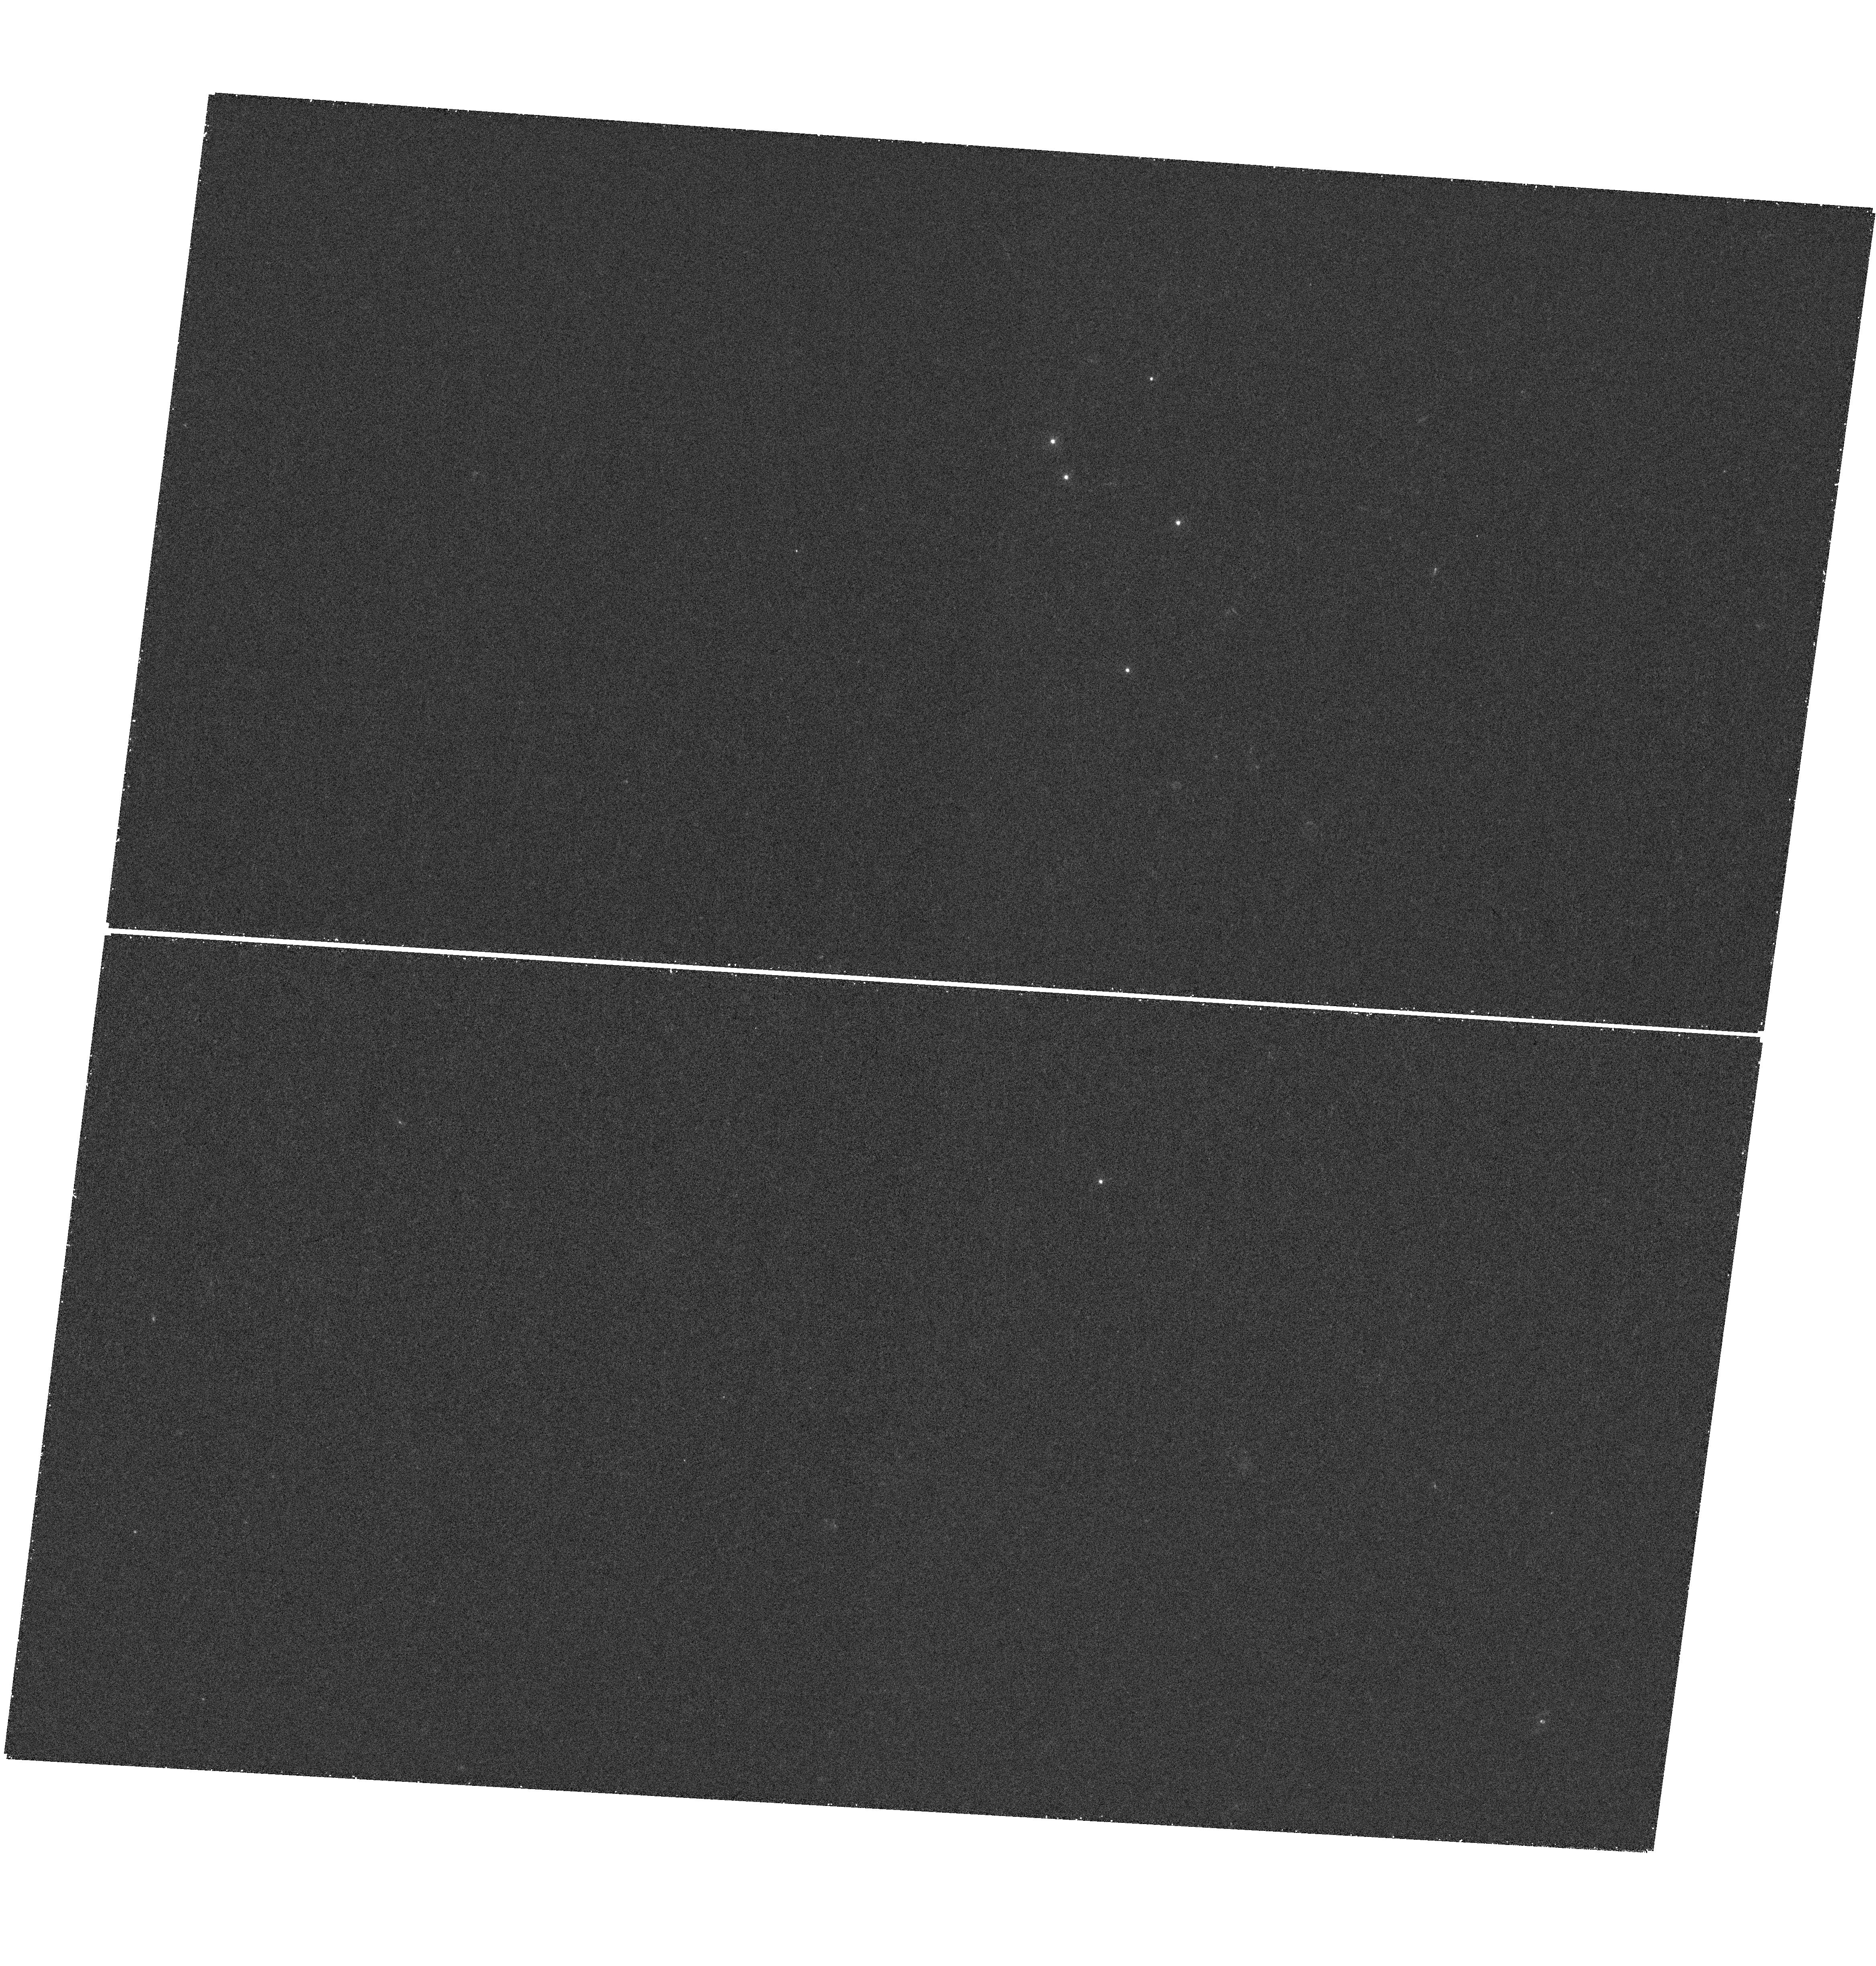
Target: SDSS1004+4112
Instrument: WFC3/UVIS
Filter: F275W
Exposure: 38 min
Observation ID: hst_13113_03_wfc3_uvis_f275w_ic3u03

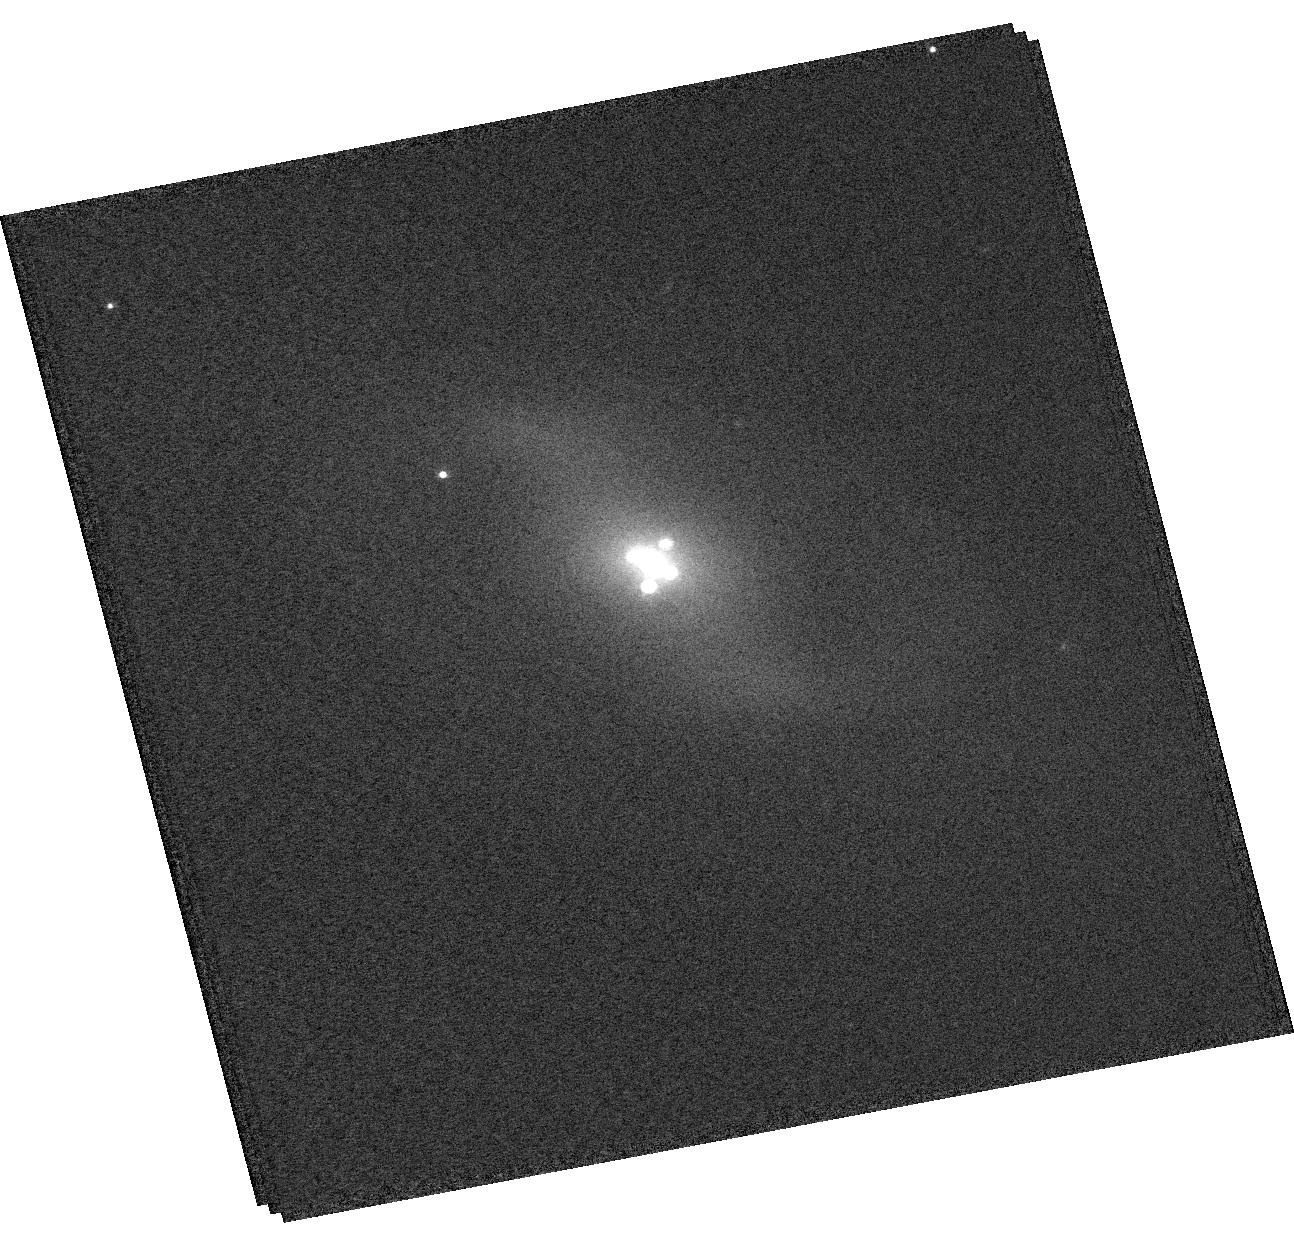
Target: Q2237+0305
Instrument: WFC3/UVIS
Filter: F625W
Exposure: 3 min
Observation ID: hst_13113_12_wfc3_uvis_f625w_ic3u12

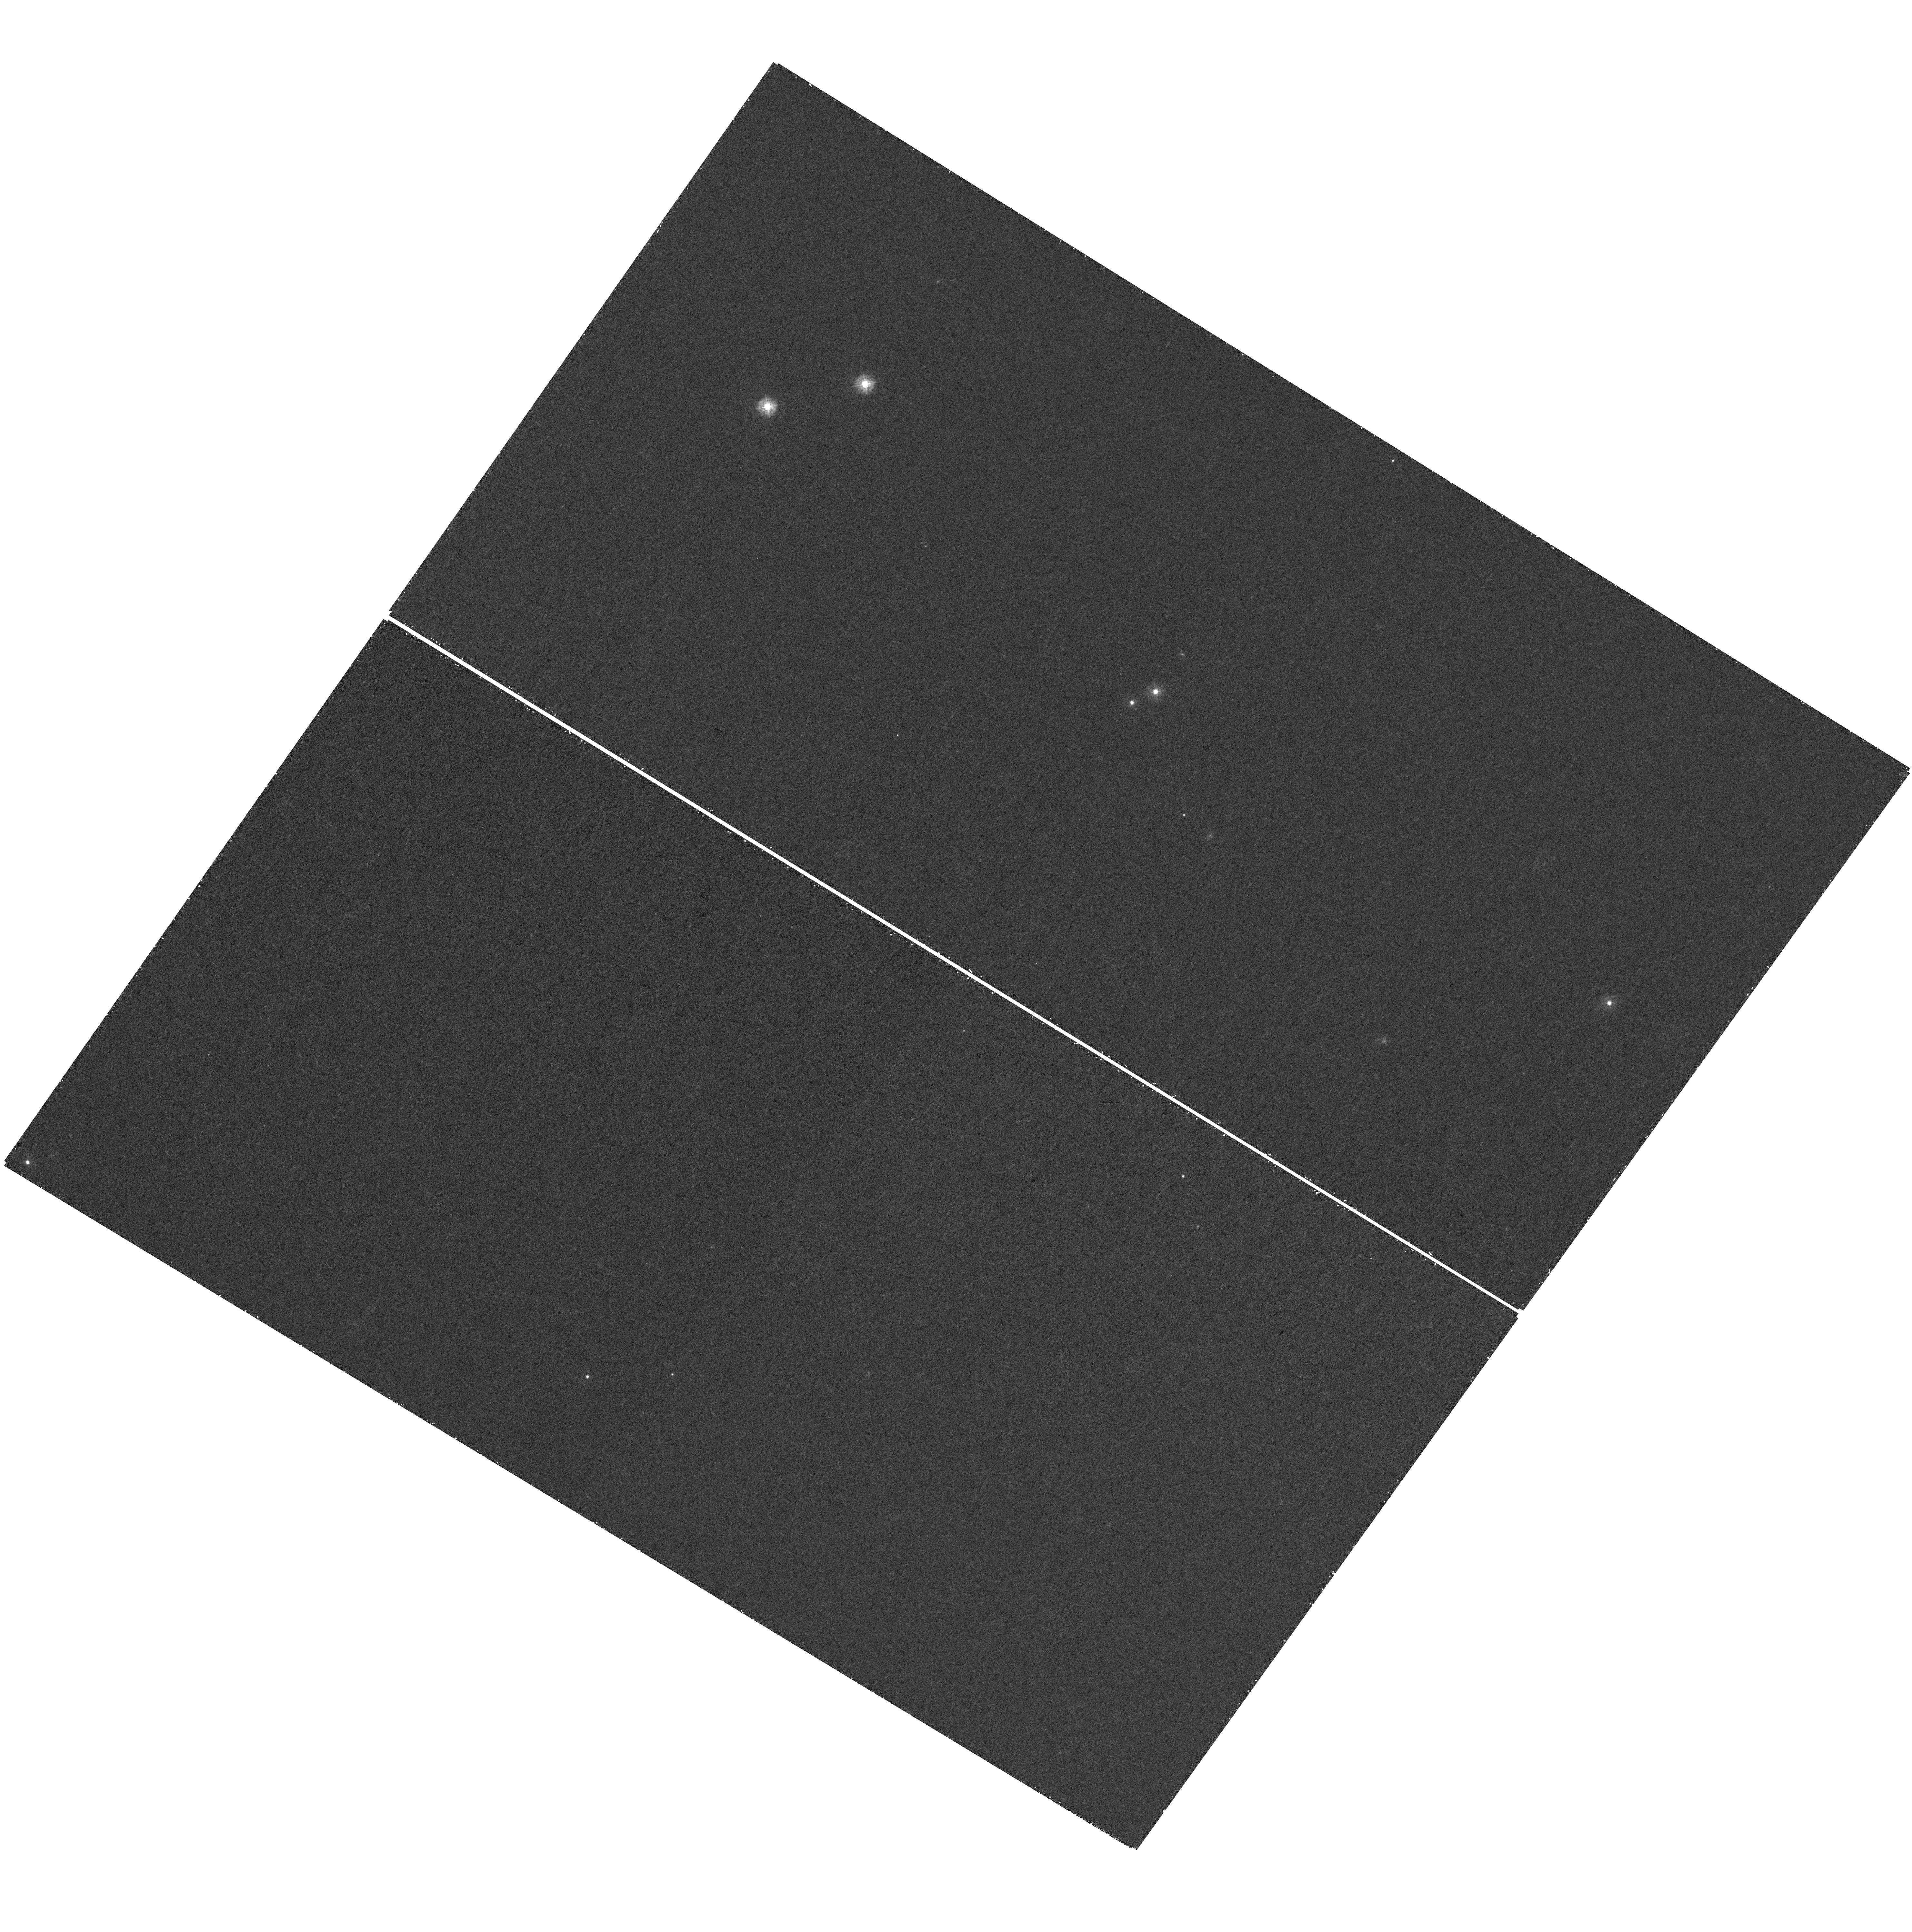
Target: HE1104-1805
Instrument: WFC3/UVIS
Filter: F275W
Exposure: 38 min
Observation ID: hst_13113_06_wfc3_uvis_f275w_ic3u06

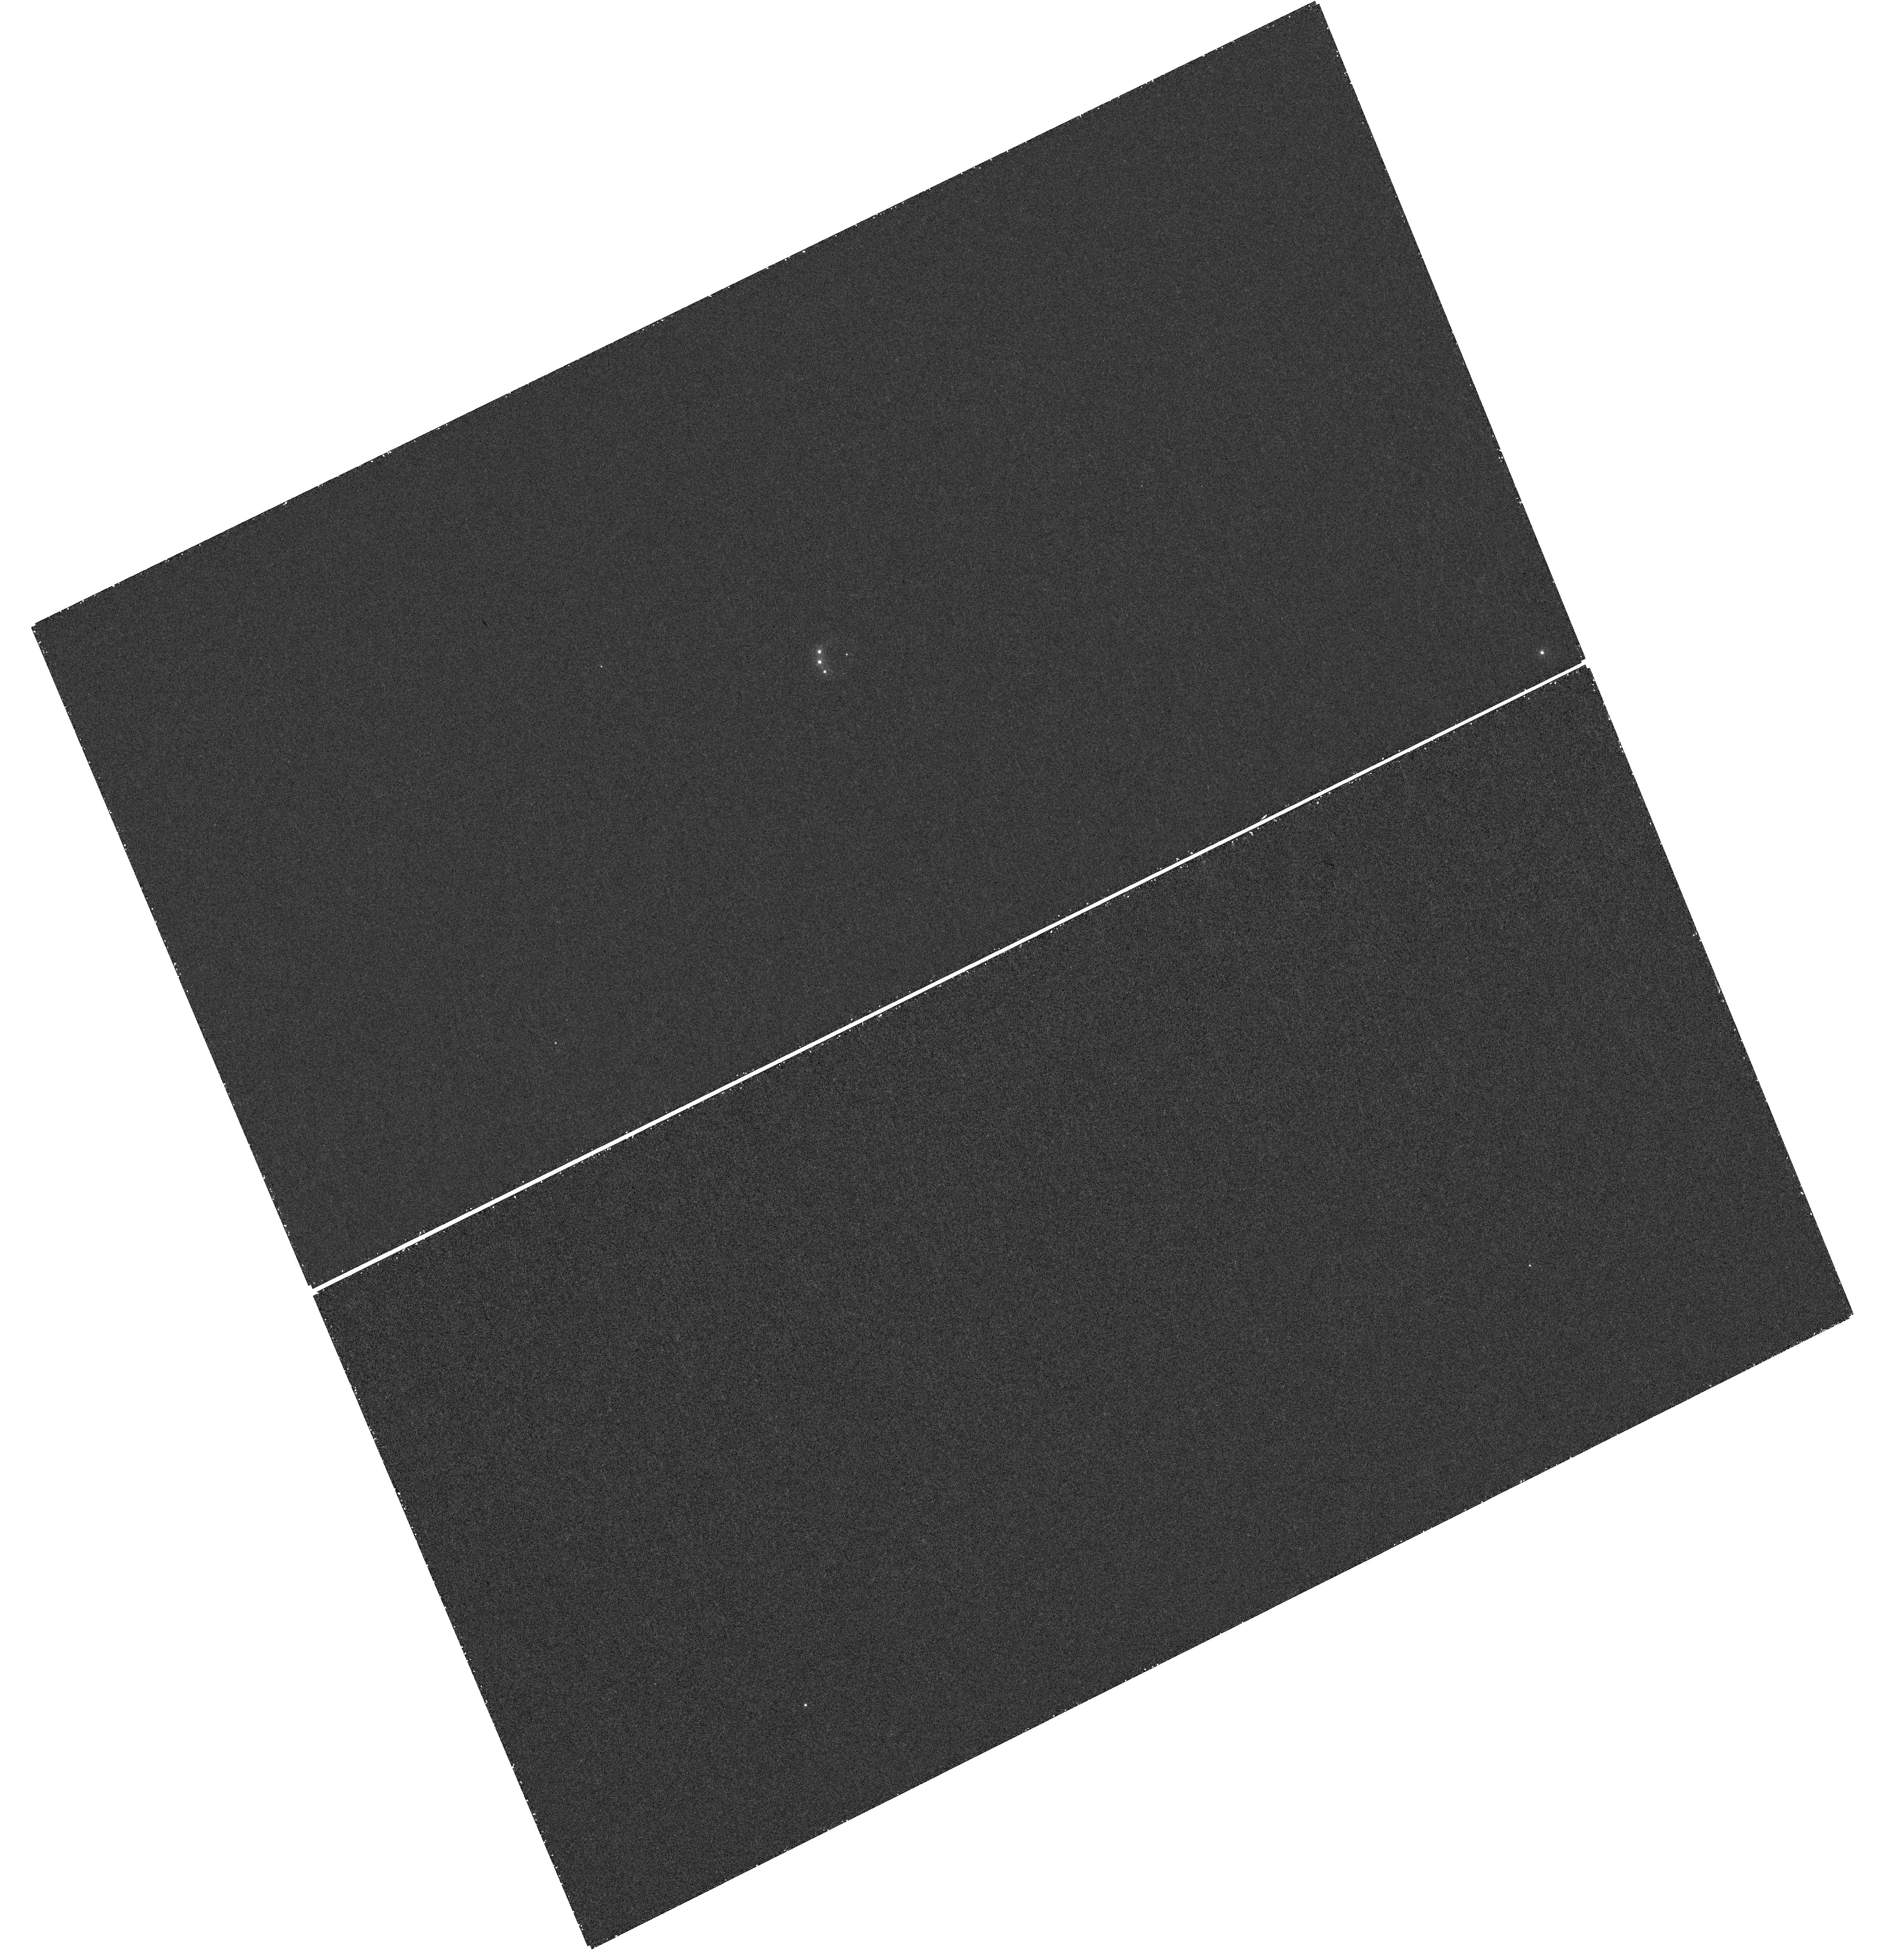
Target: RXJ1131-1231
Instrument: WFC3/UVIS
Filter: F218W
Exposure: 38 min
Observation ID: hst_13113_09_wfc3_uvis_f218w_ic3u09

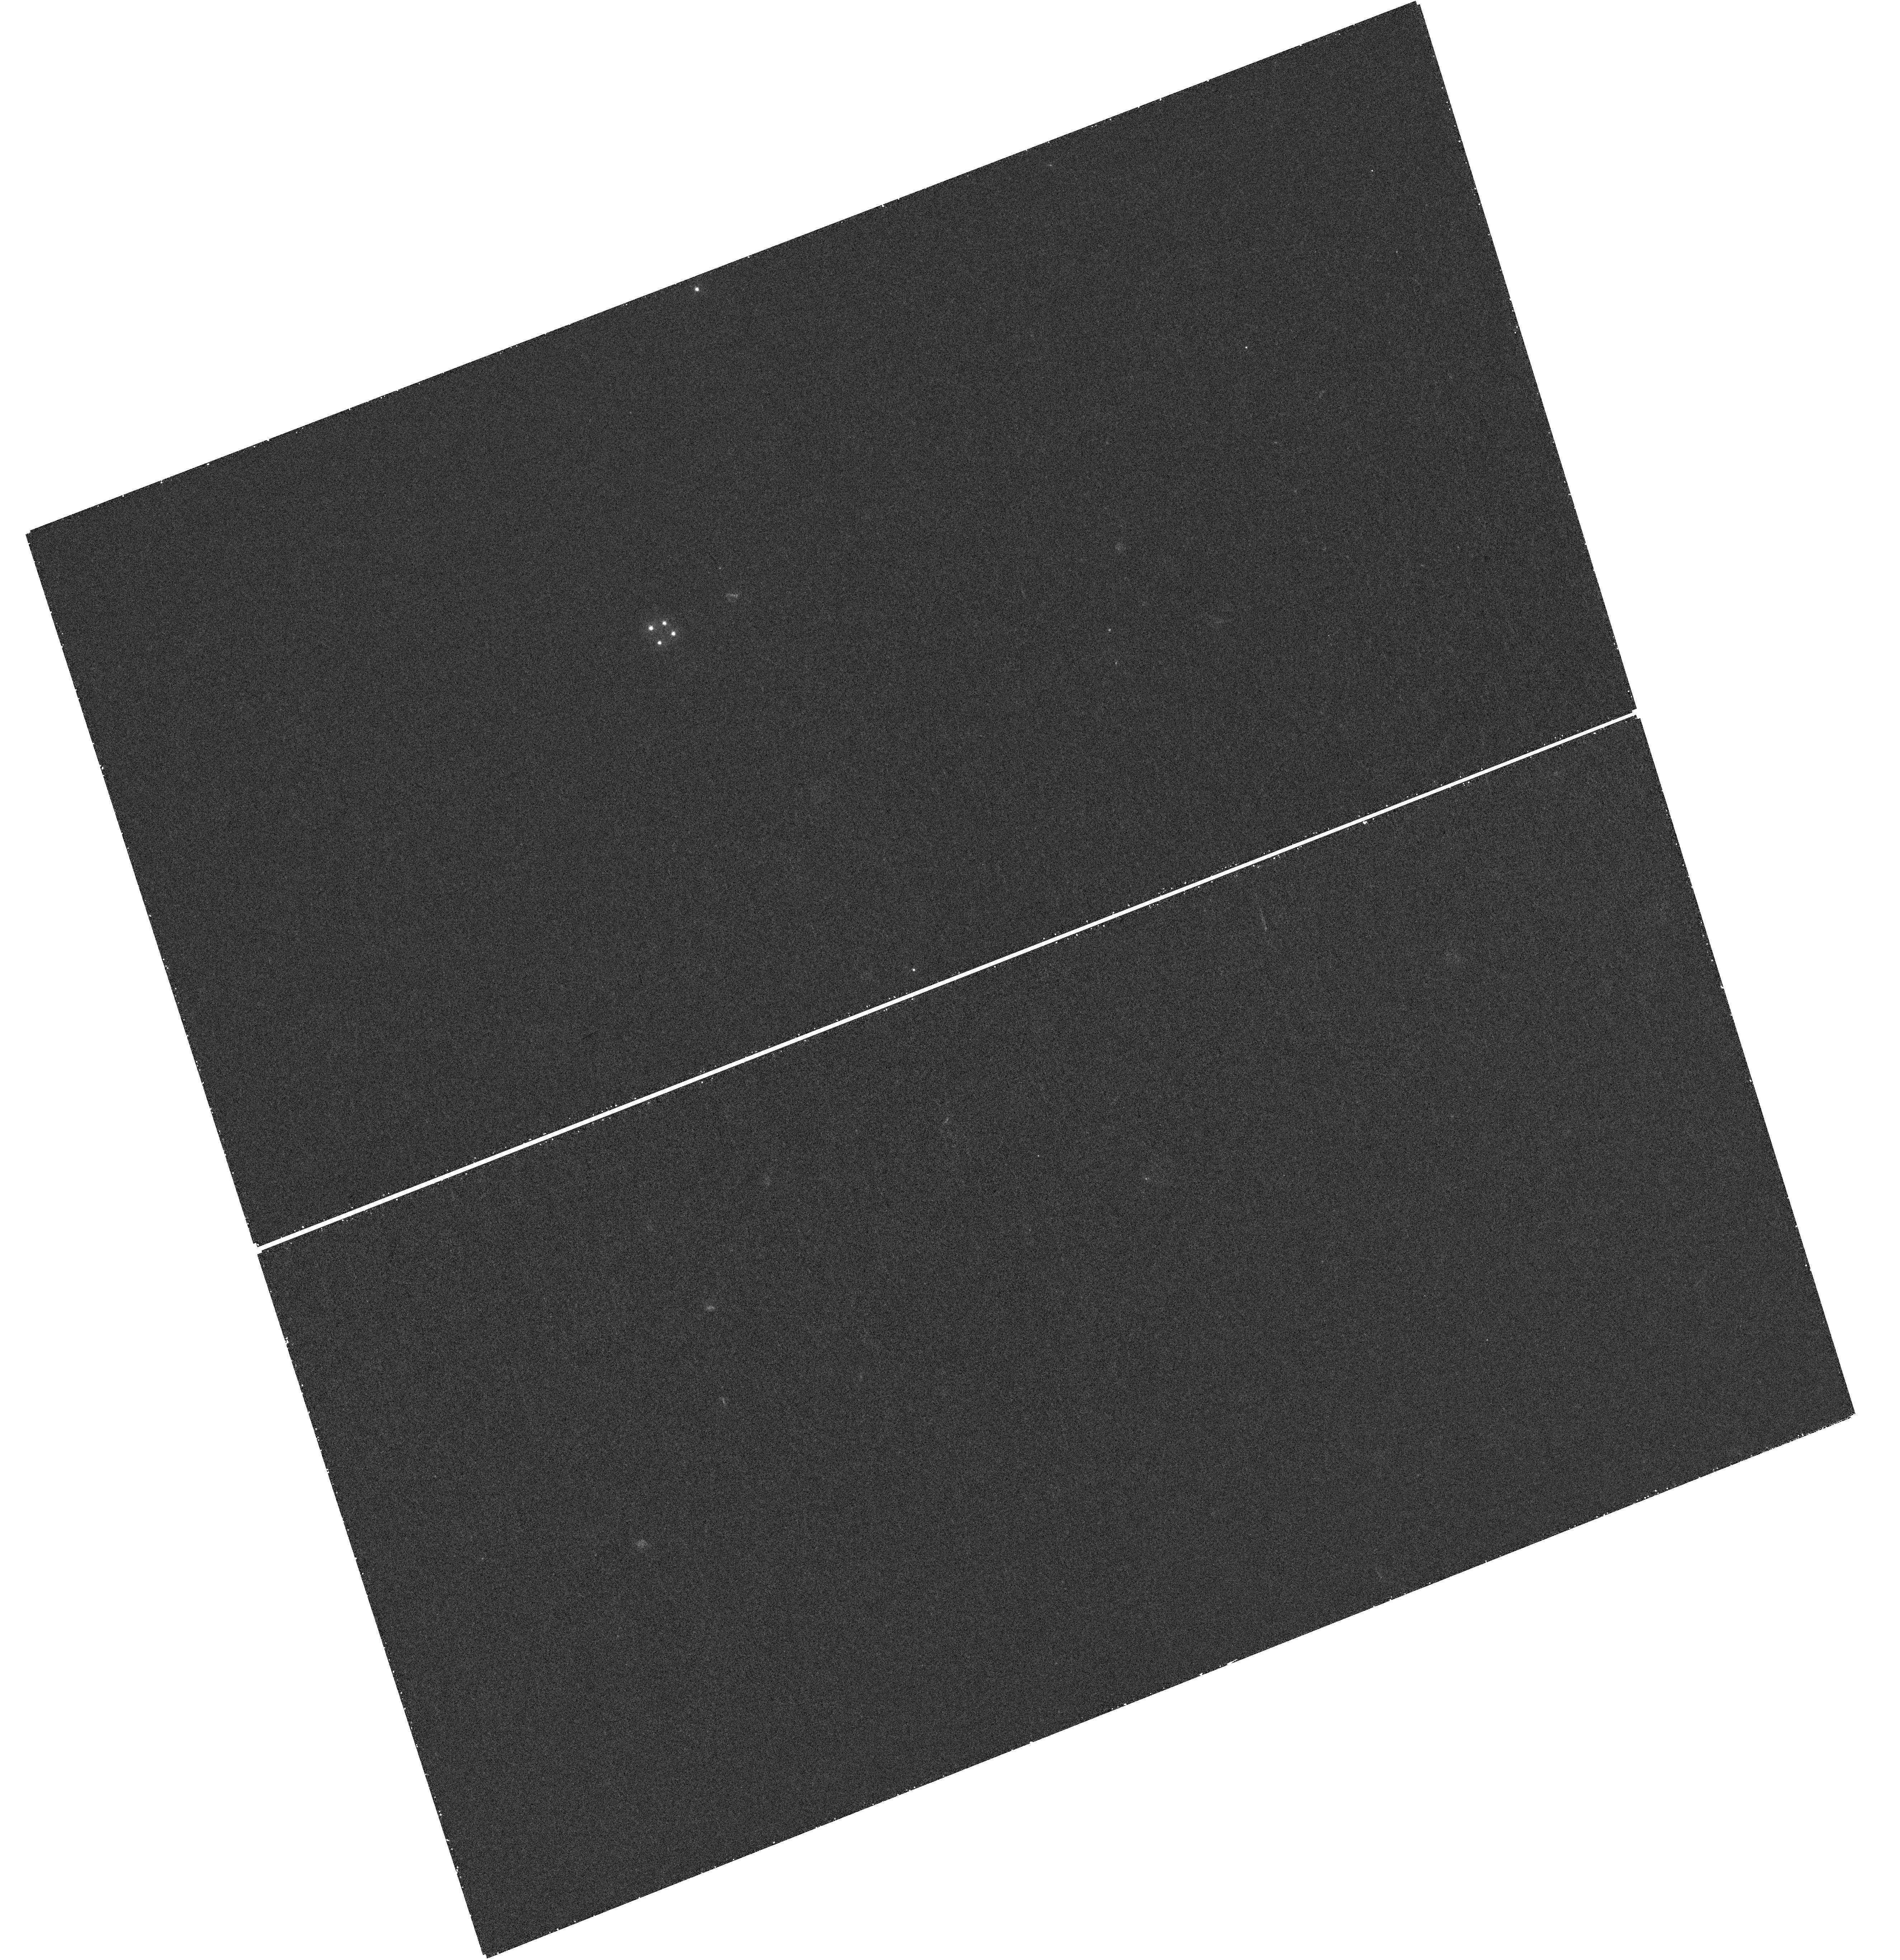
Target: HE0435
Instrument: WFC3/UVIS
Filter: F275W
Exposure: 38 min
Observation ID: hst_13113_02_wfc3_uvis_f275w_ic3u02

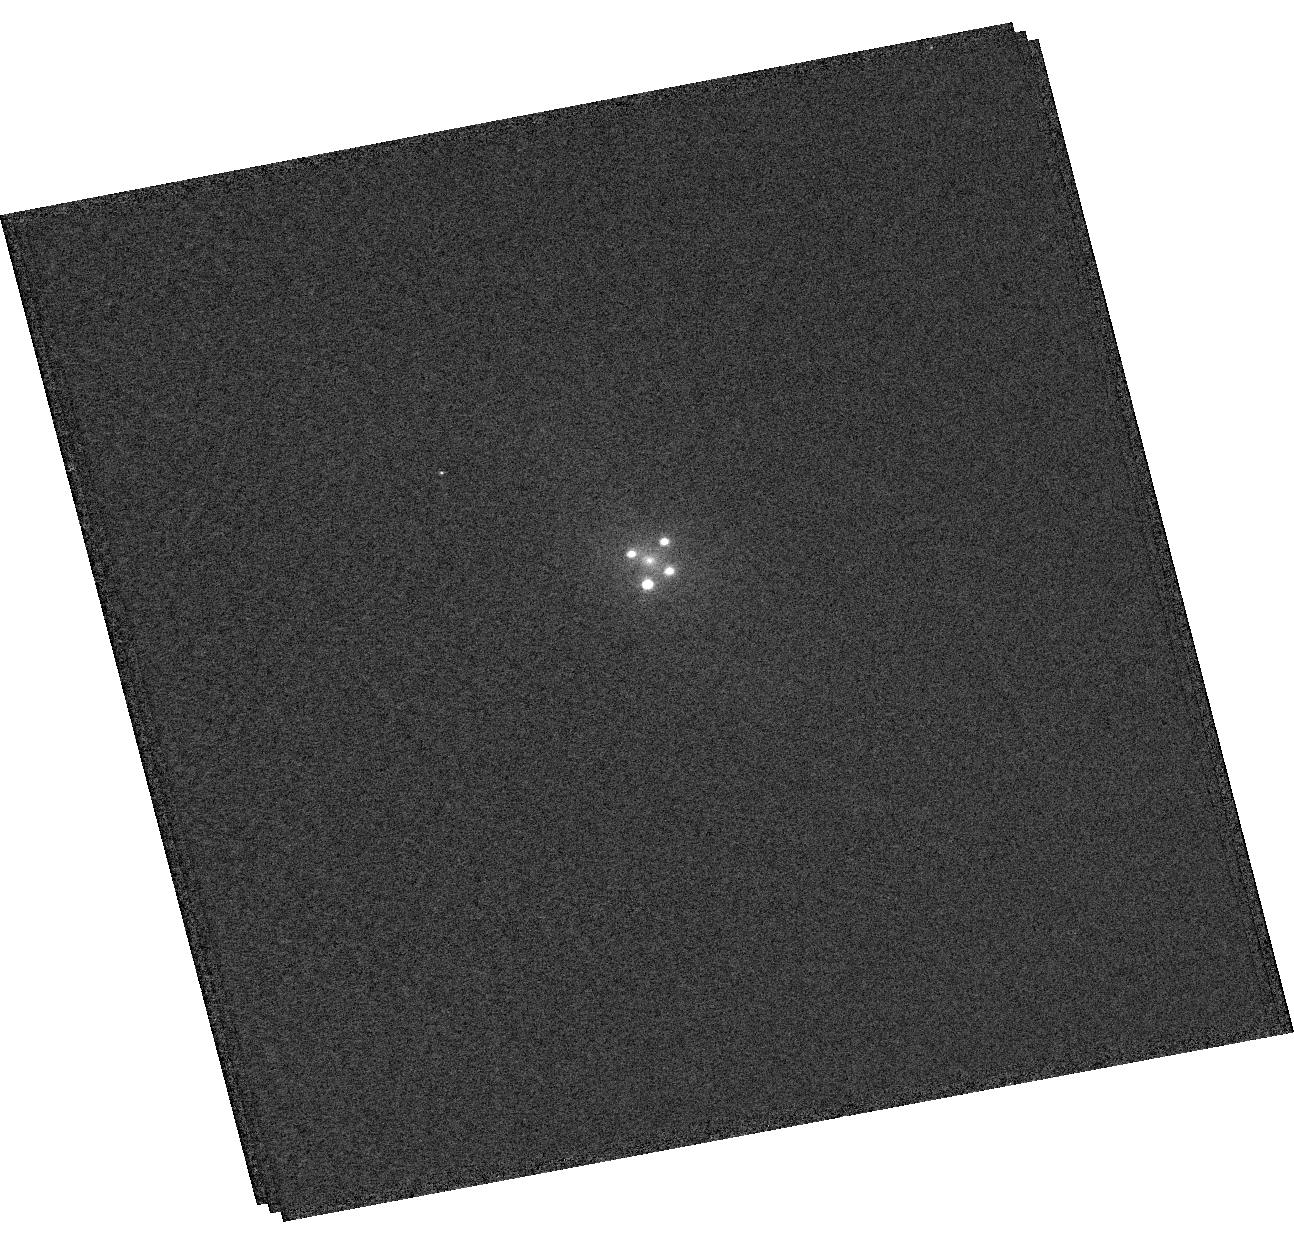
Target: Q2237+0305
Instrument: WFC3/UVIS
Filter: F438W
Exposure: 3 min
Observation ID: hst_13113_13_wfc3_uvis_f438w_ic3u13

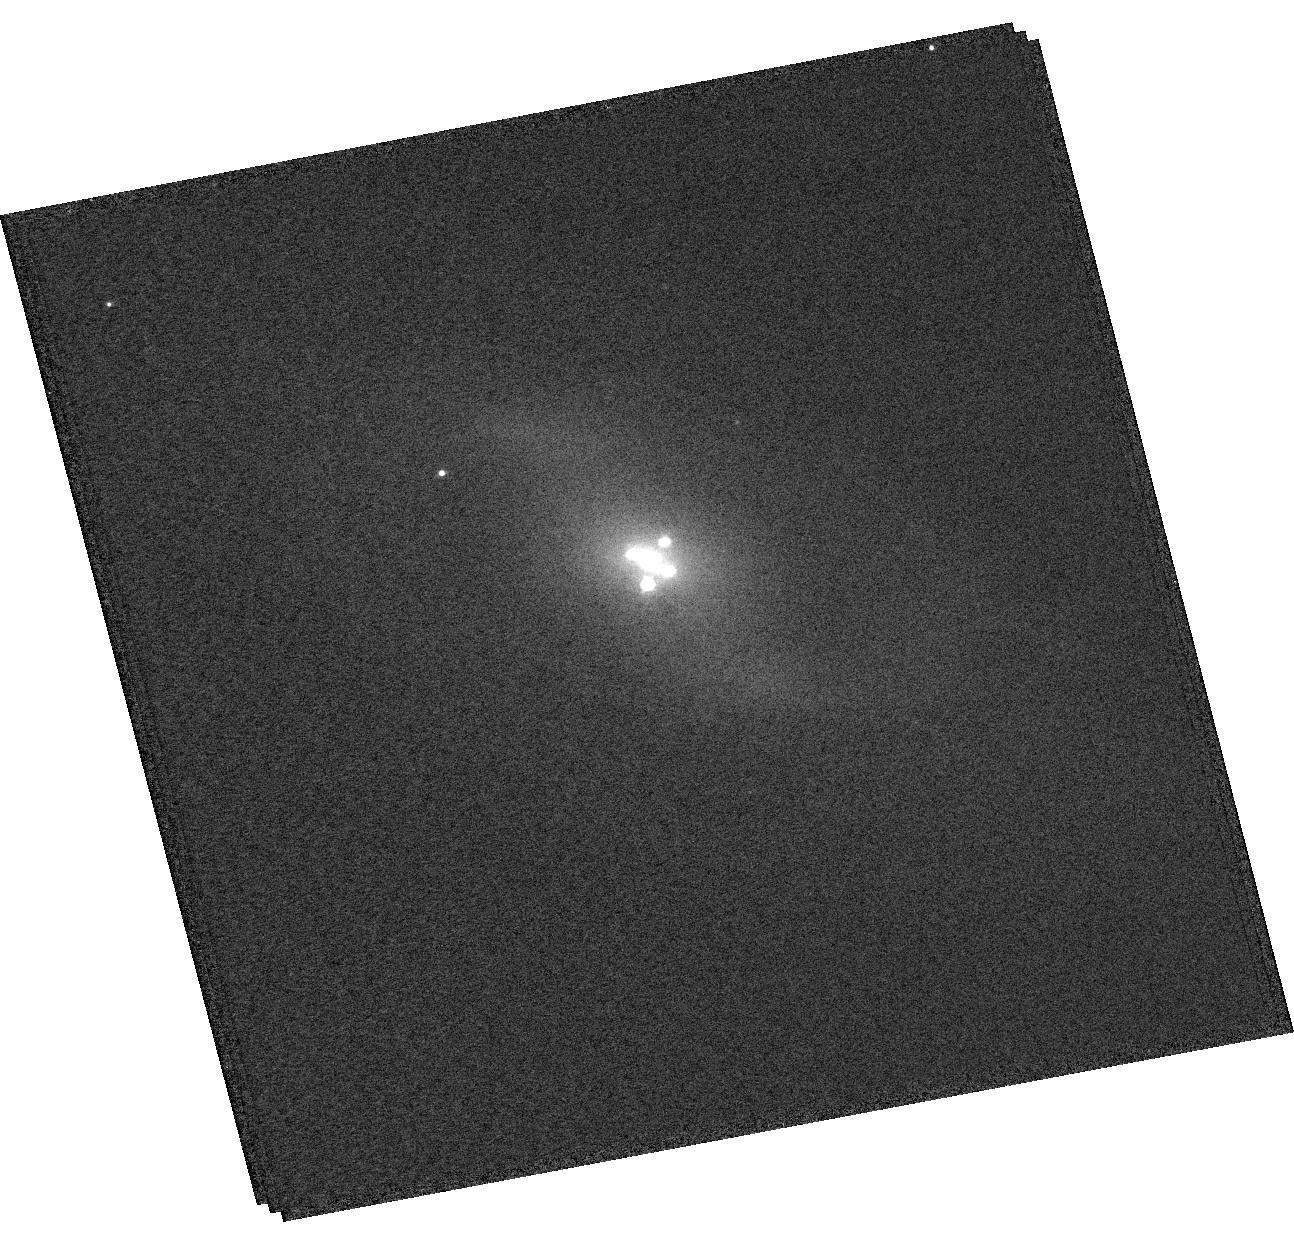
Target: Q2237+0305
Instrument: WFC3/UVIS
Filter: F555W
Exposure: 3 min
Observation ID: hst_13113_13_wfc3_uvis_f555w_ic3u13

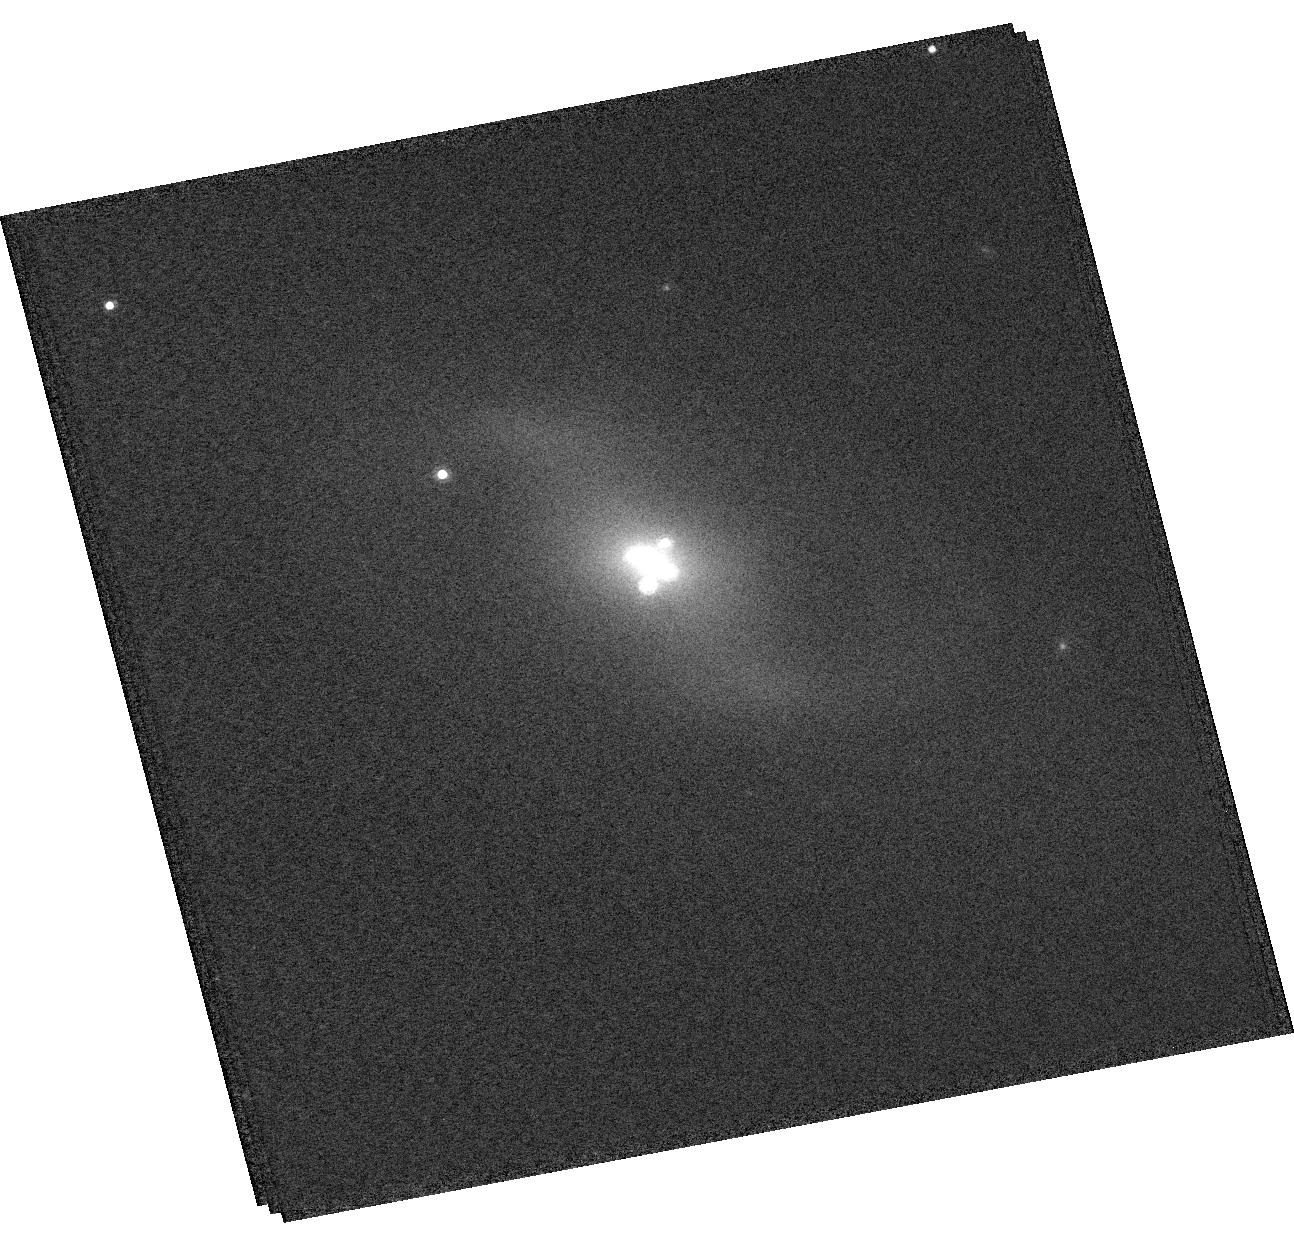
Target: Q2237+0305
Instrument: WFC3/UVIS
Filter: F814W
Exposure: 3 min
Observation ID: hst_13113_12_wfc3_uvis_f814w_ic3u12

ENERGY DEPENDENT X-RAY MICROLENSING AND THE STRUCTURE OF QUASARS (PI: Kochanek, Chris S.)

The structure of the X-ray emitting regions of quasars remains an open question. Using microlensing in lensed quasars, we can now constrain the sizes, finding that they are compact compared to the UV emission (2500A) with 1/2 light radii of ~10-30 gravitational radii. We propose measuring the relative sizes of the hard and soft X-ray emission, better constraining the overall X-ray sizes and comparing them to the hottest regions of the accretion disk by coarsely monitoring 6 lenses with CXO (6 epochs each) and 5 with HST/UV (2 epochs). In essence, the variability amplitudes of the X-ray/UV compared to our well-sampled optical light curves allows us to measure the sizes. We request ~2/3 (1/3) of the time in Cycle 14 (15) for a total of 864~ks (with slew tax) and 12 HST orbits.